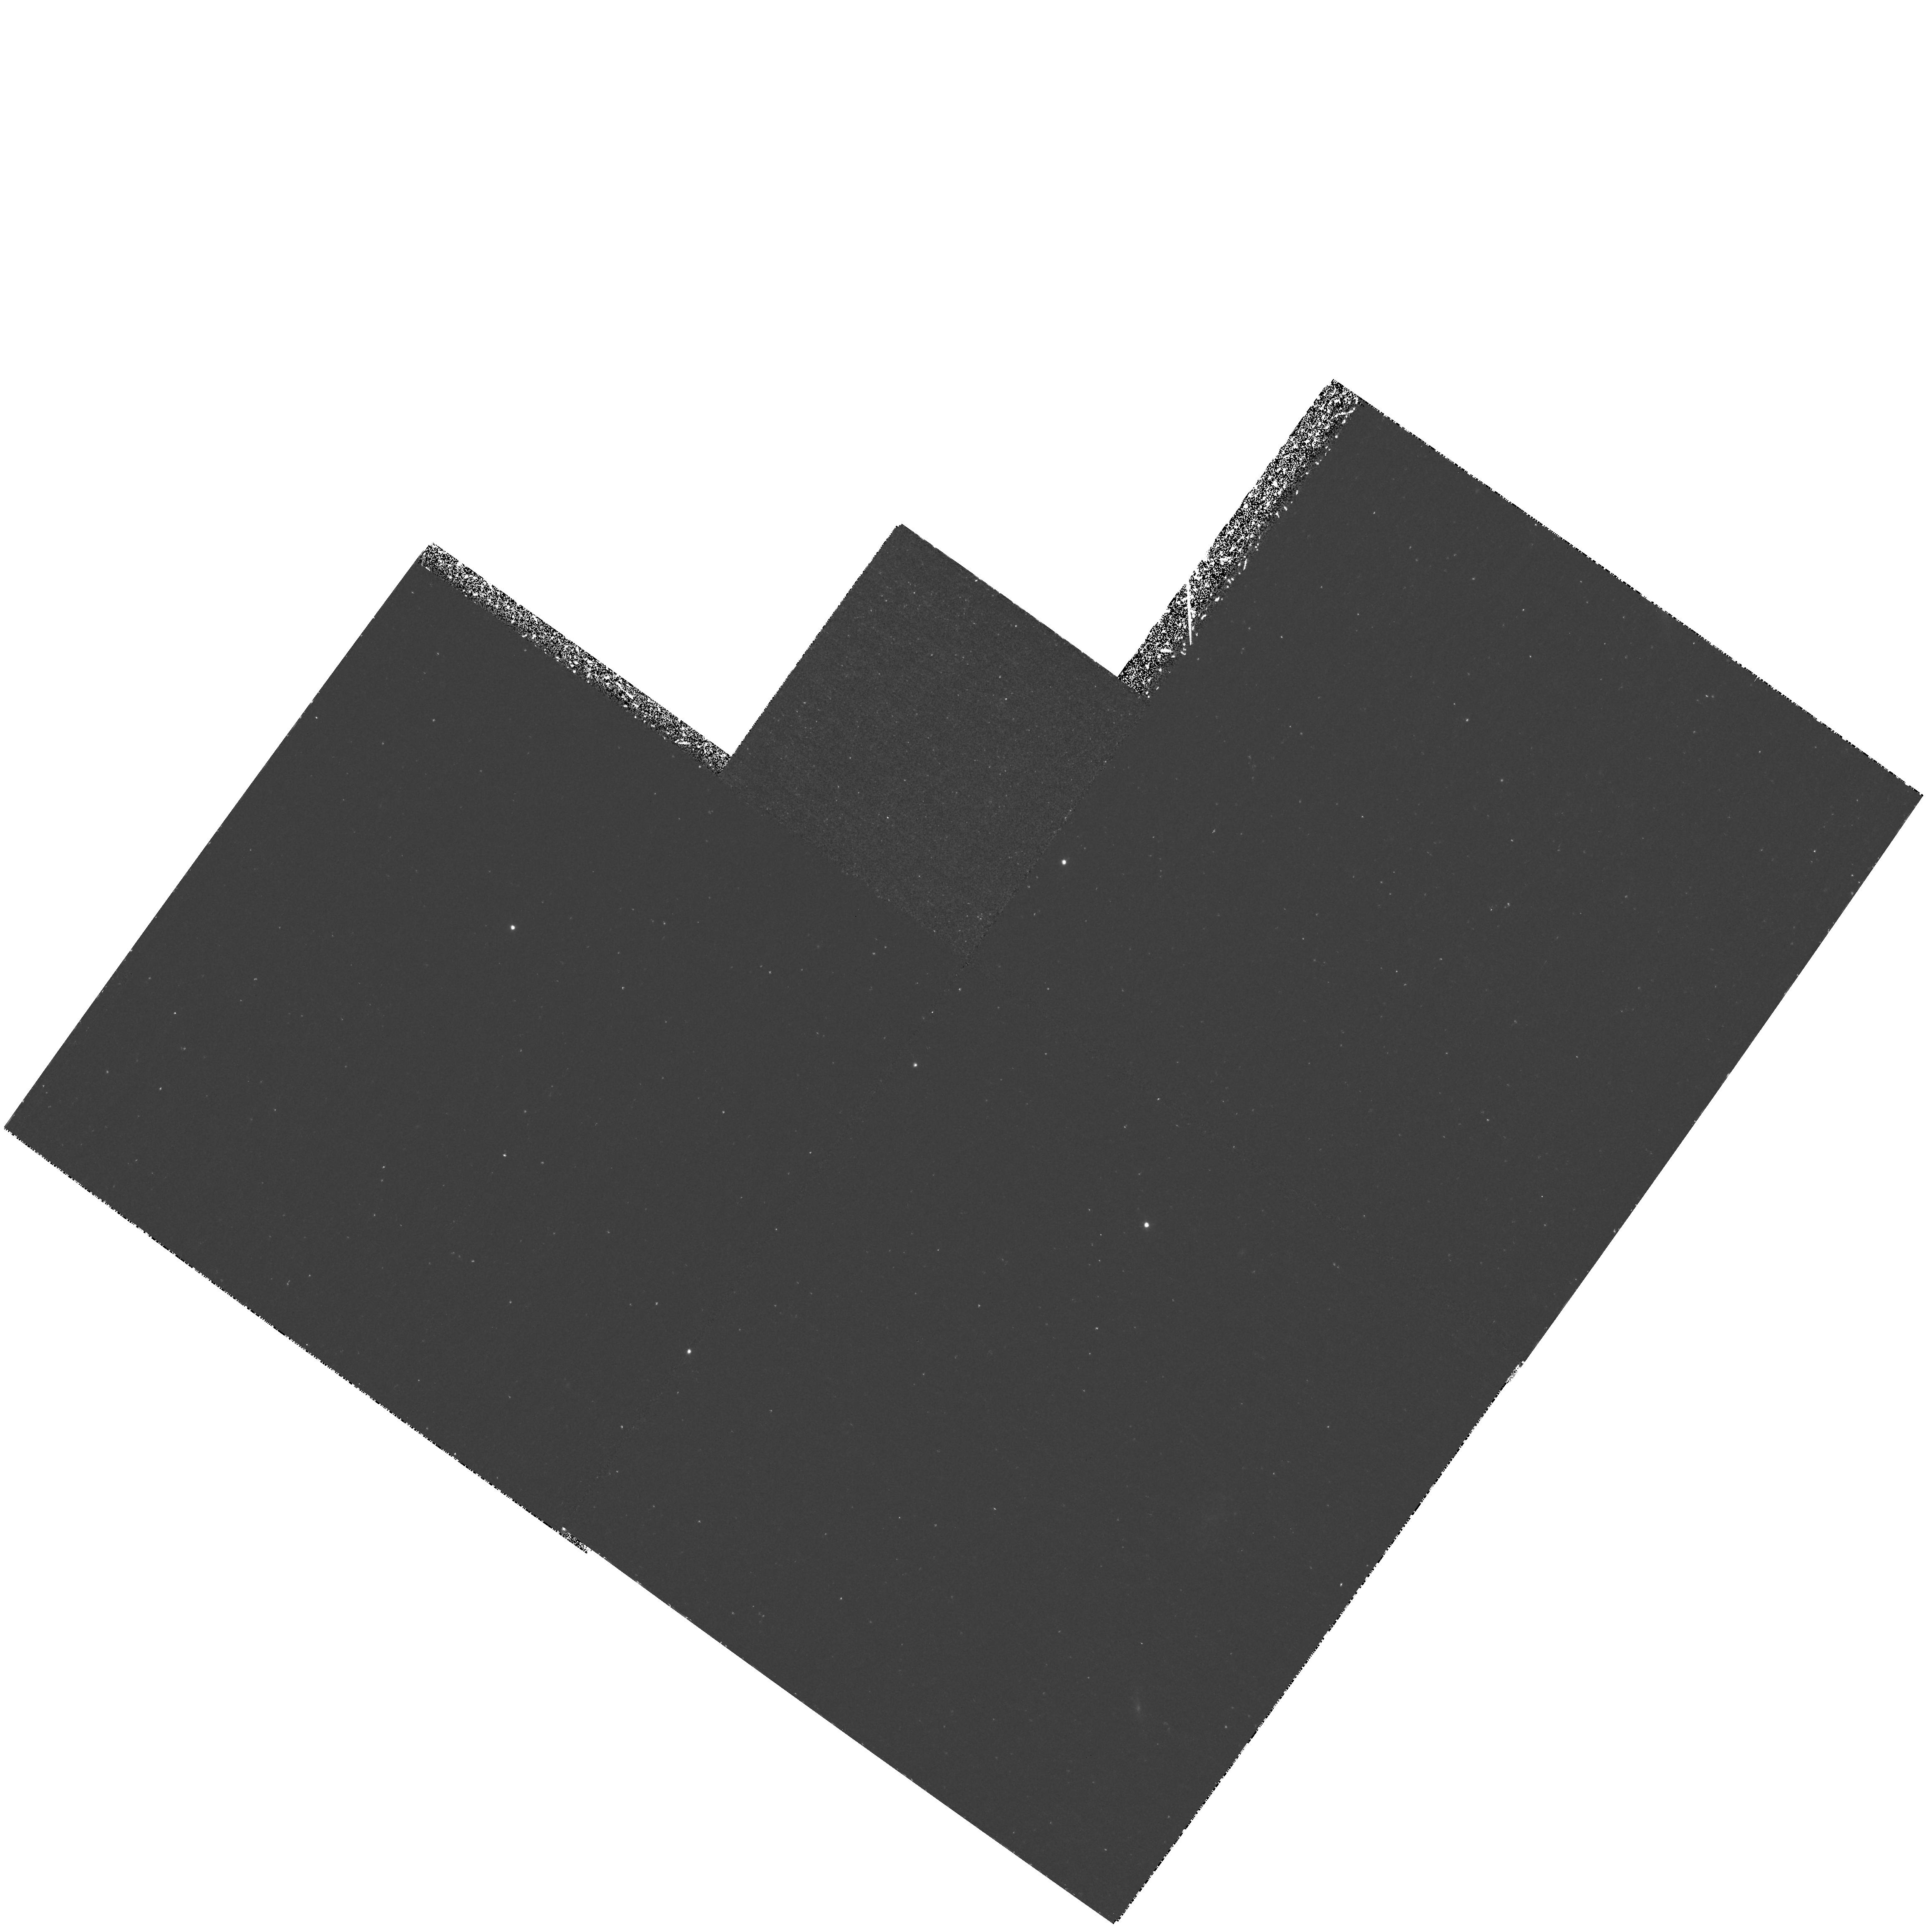
Target: GAL-CLUS-2142-4420
Instrument: WFPC2/PC
Filter: F410M
Exposure: 3.1 h
Observation ID: hst_6631_01_wfpc2_pc_f410m_u4vi01

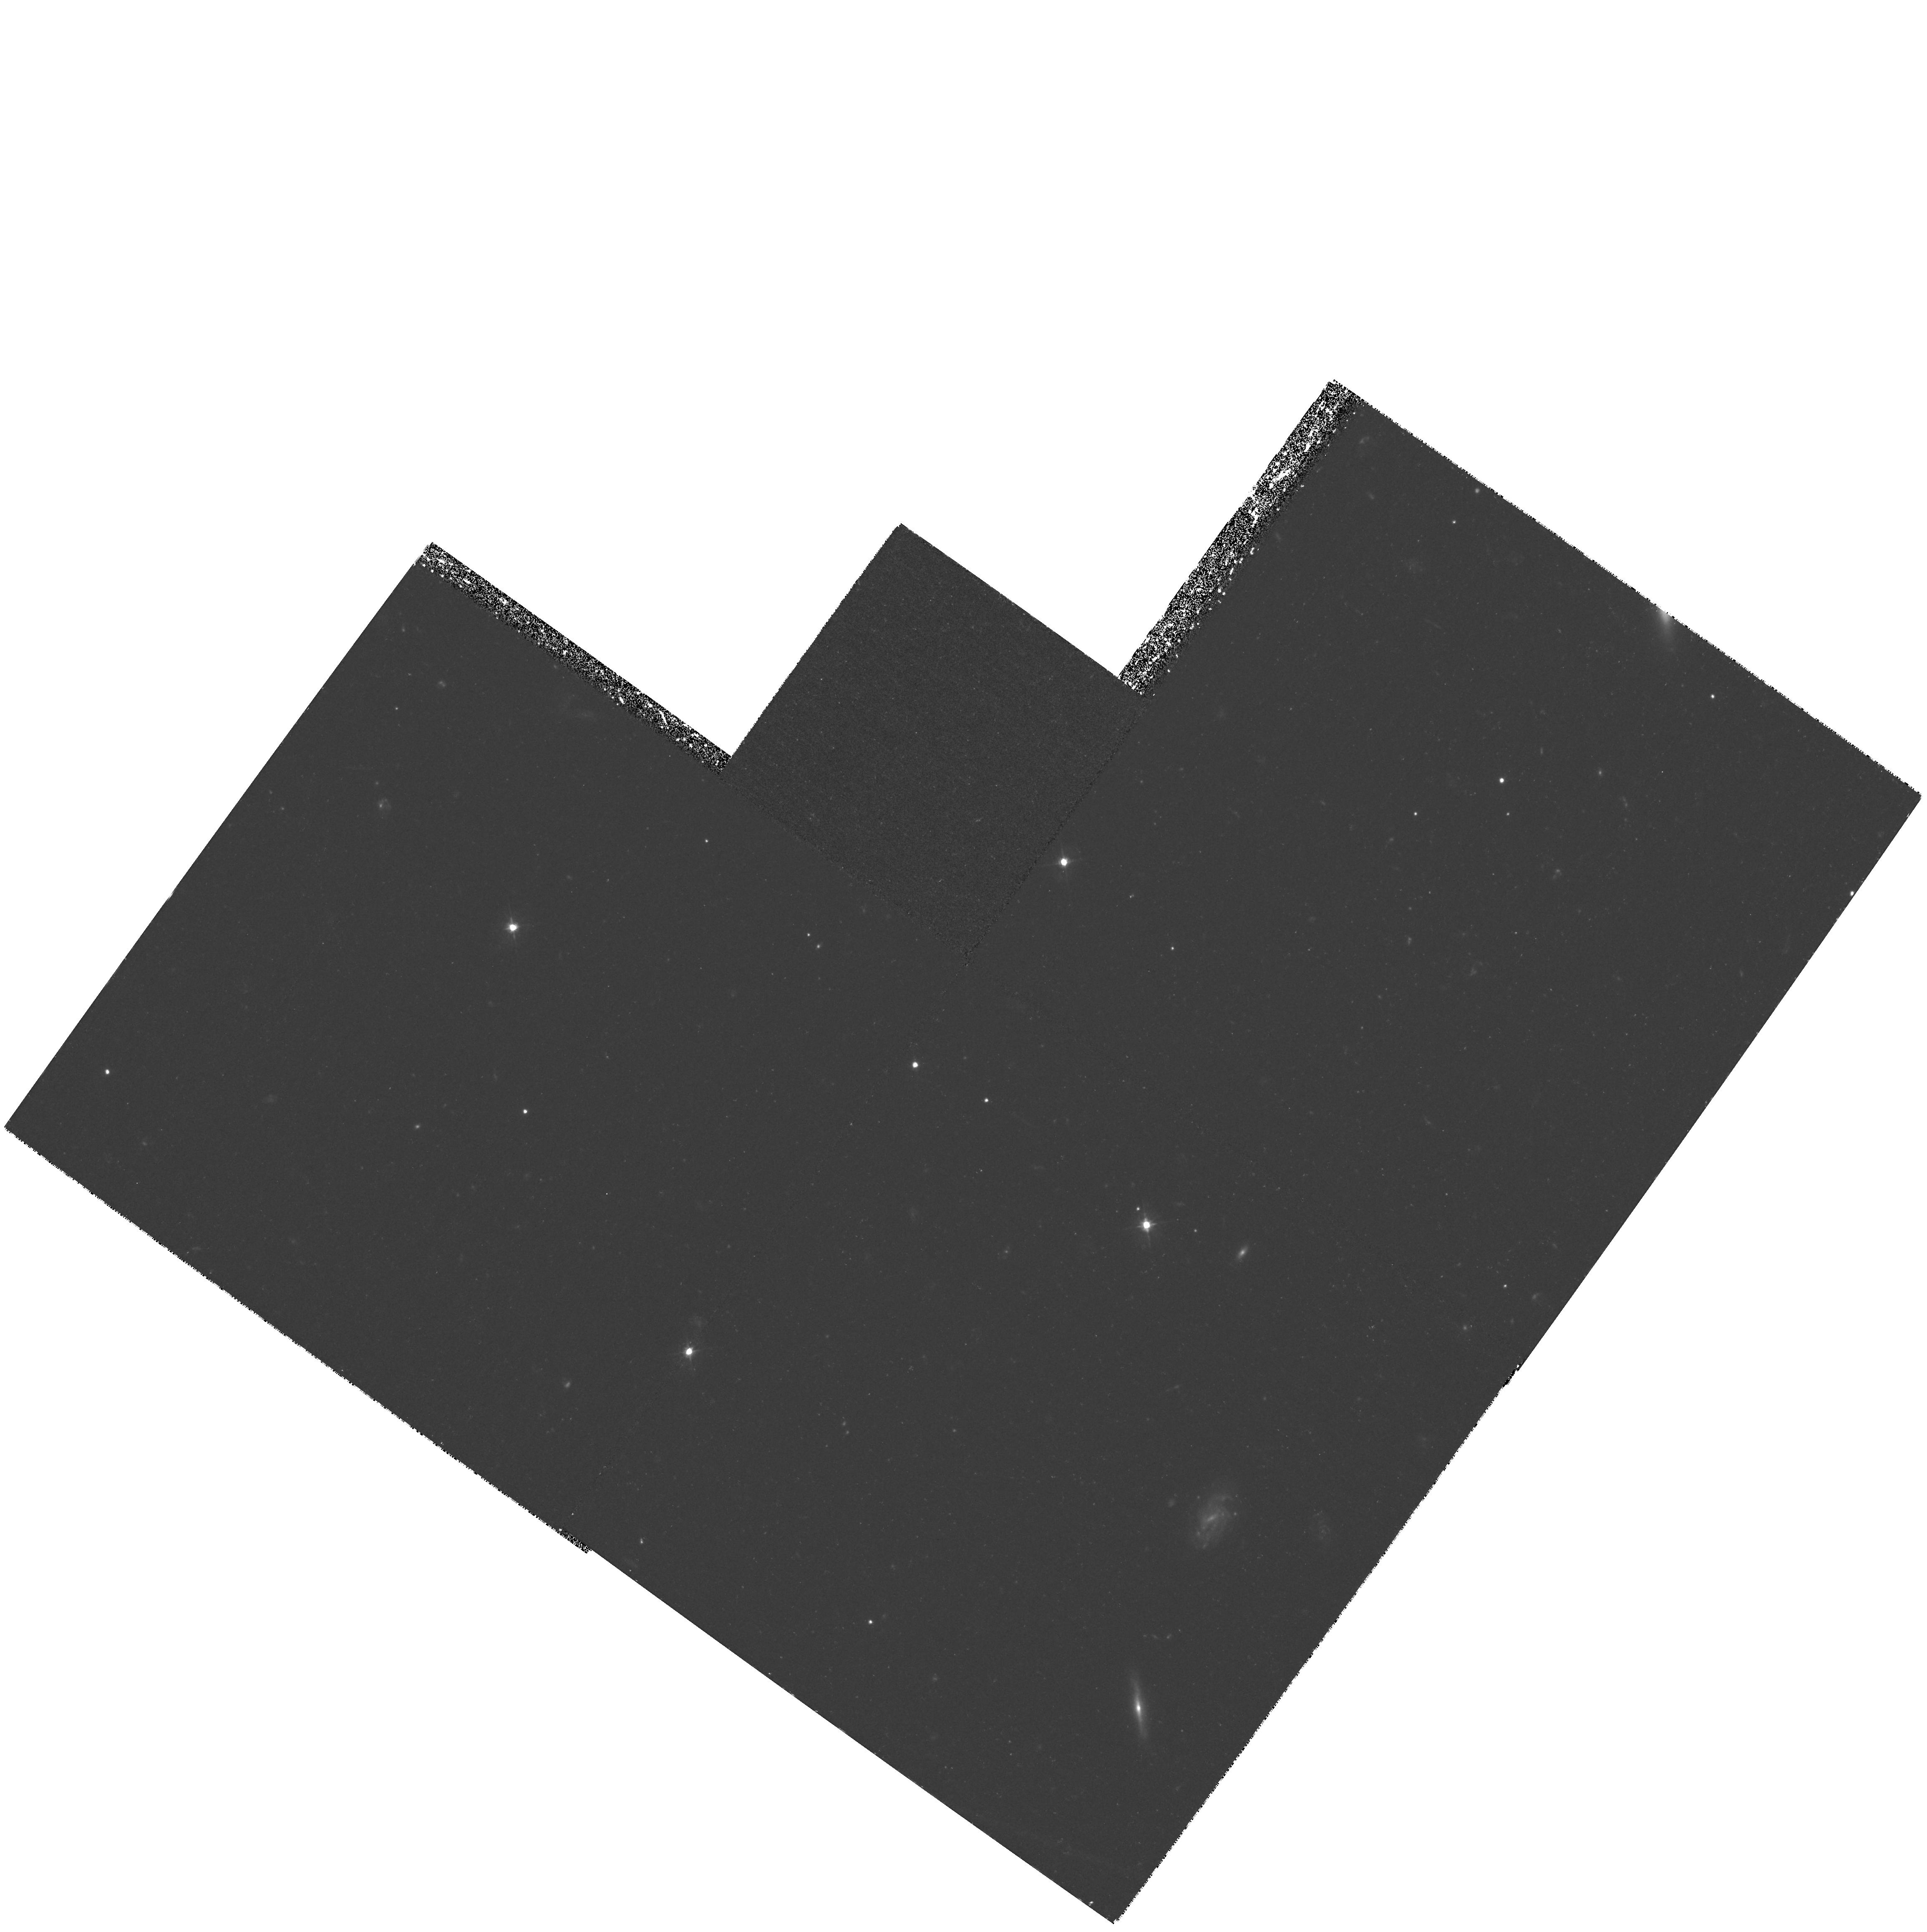
Target: GAL-CLUS-2142-4420
Instrument: WFPC2/PC
Filter: F450W
Exposure: 2.8 h
Observation ID: hst_6631_04_wfpc2_pc_f450w_u4vi04

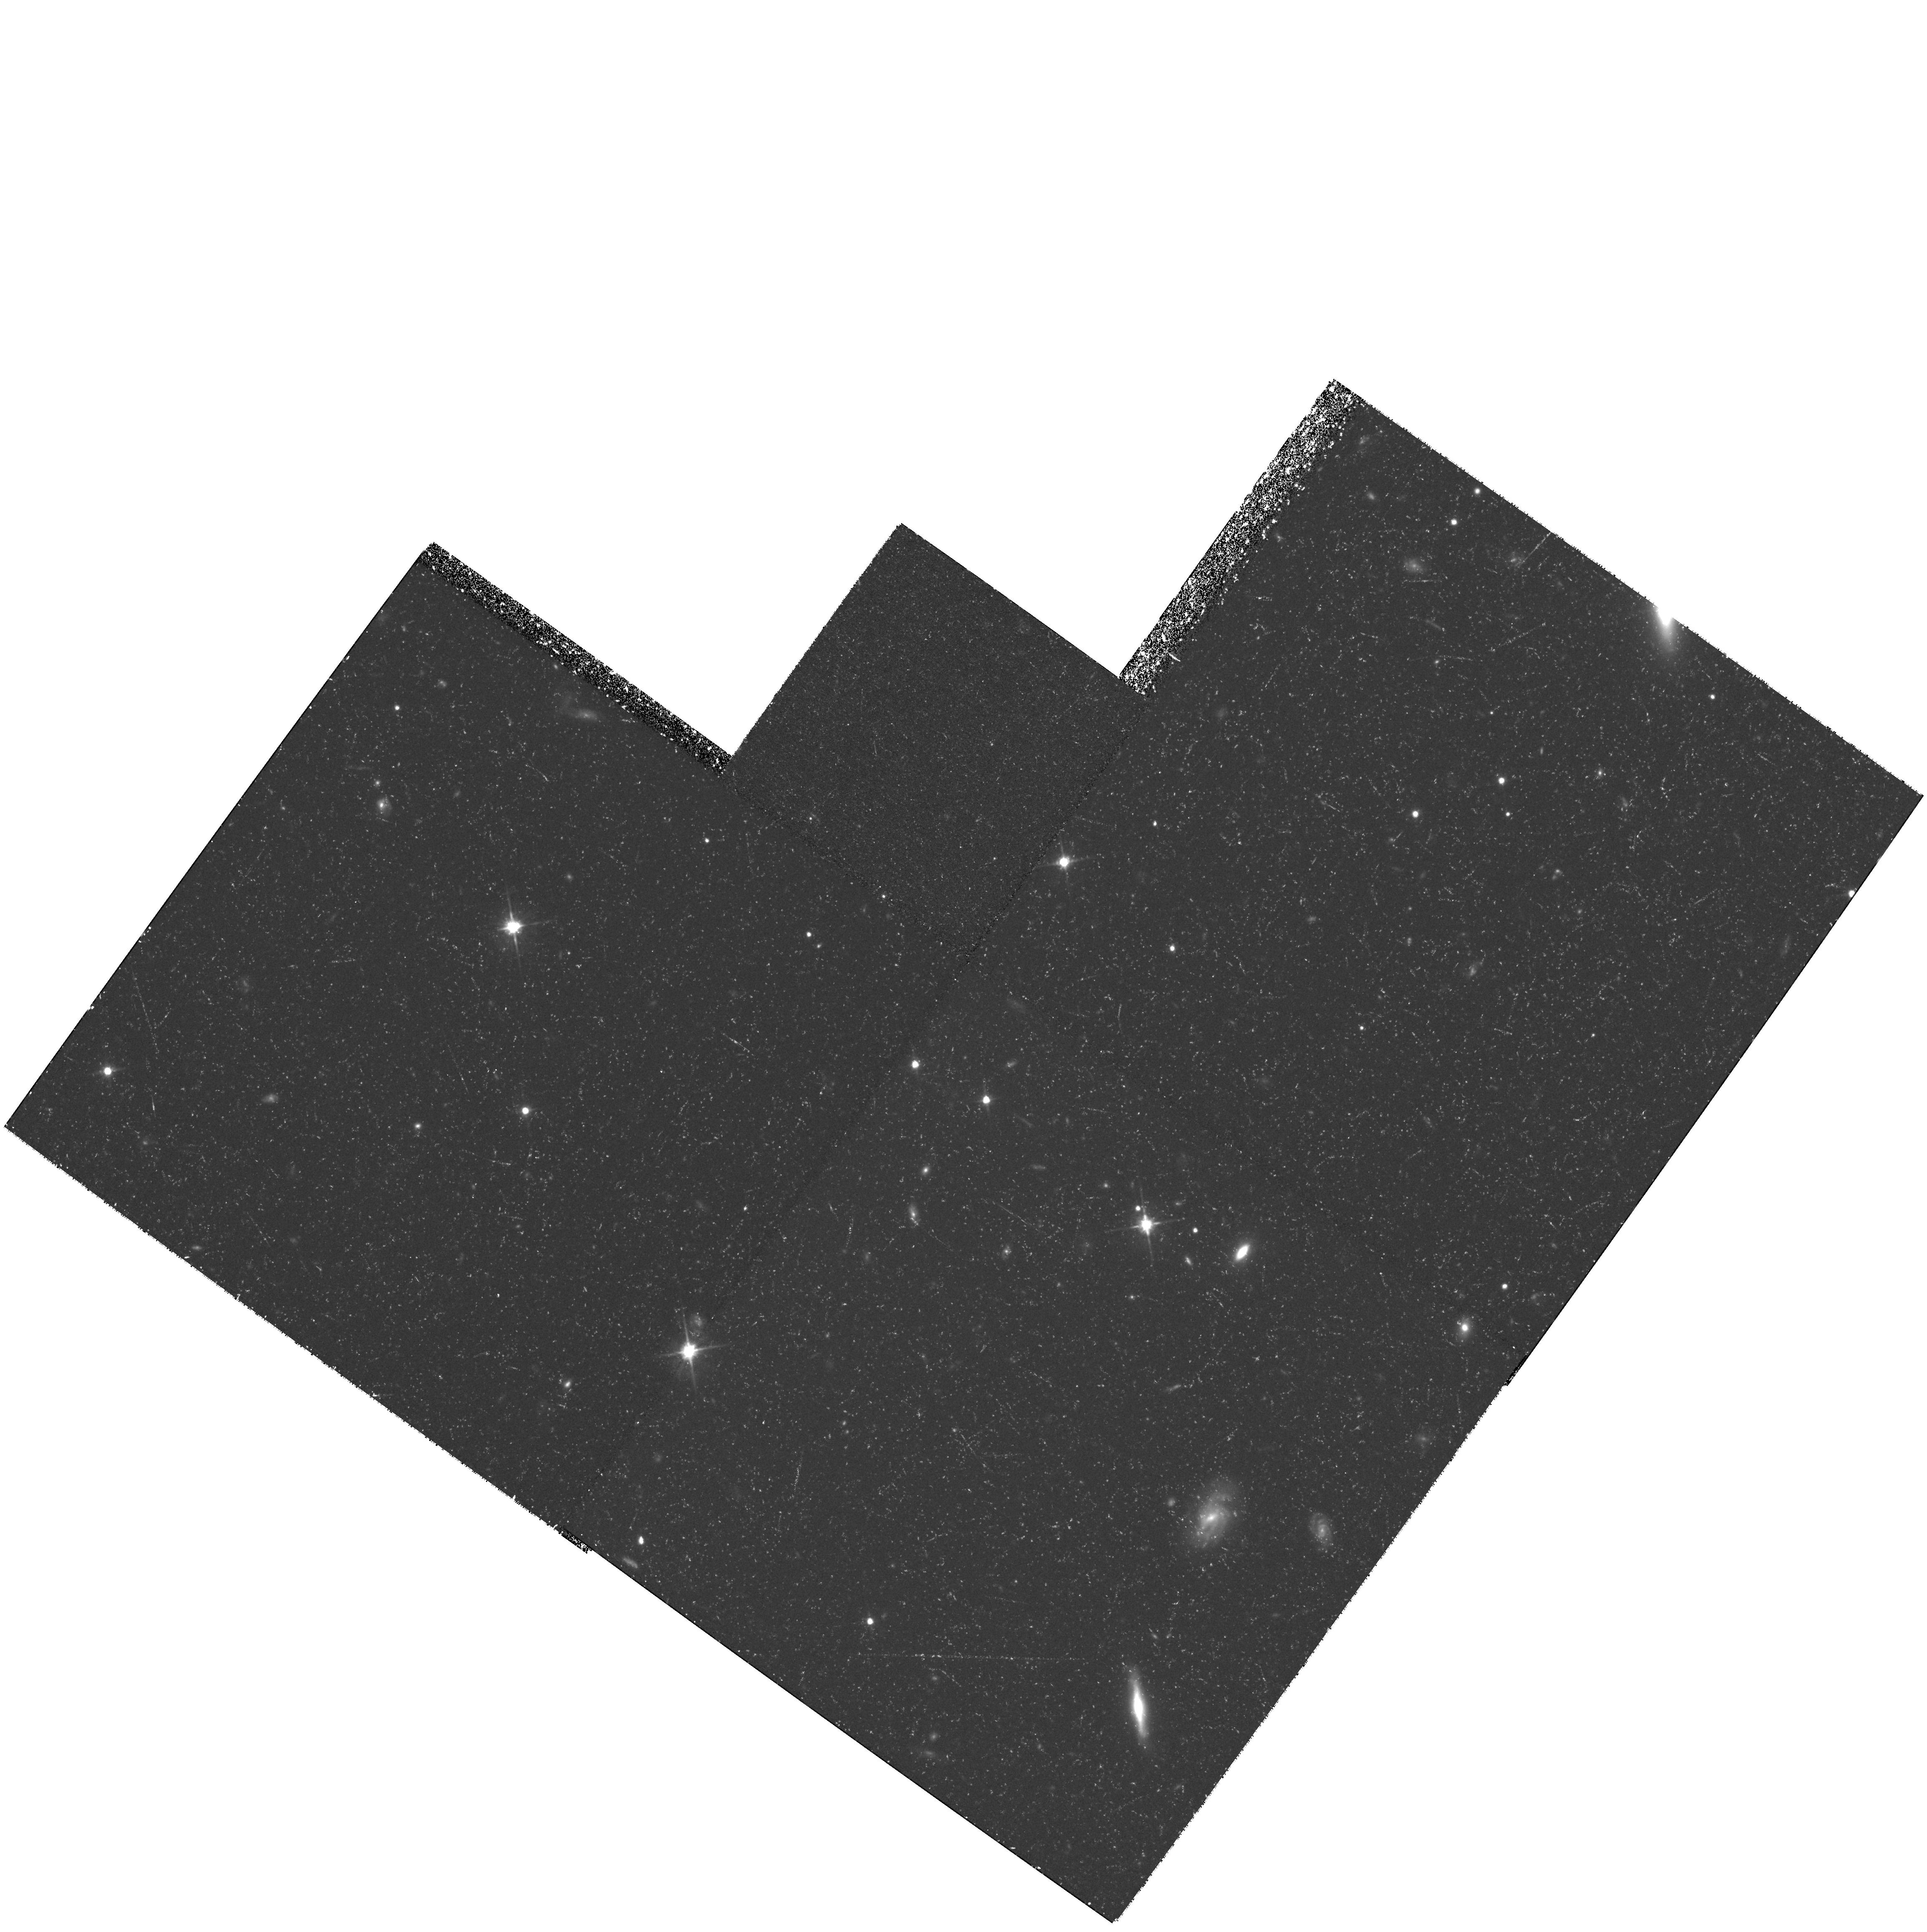
Target: GAL-CLUS-2142-4420
Instrument: WFPC2/PC
Filter: F702W
Exposure: 2 h
Observation ID: hst_6631_05_wfpc2_pc_f702w_u4vi05

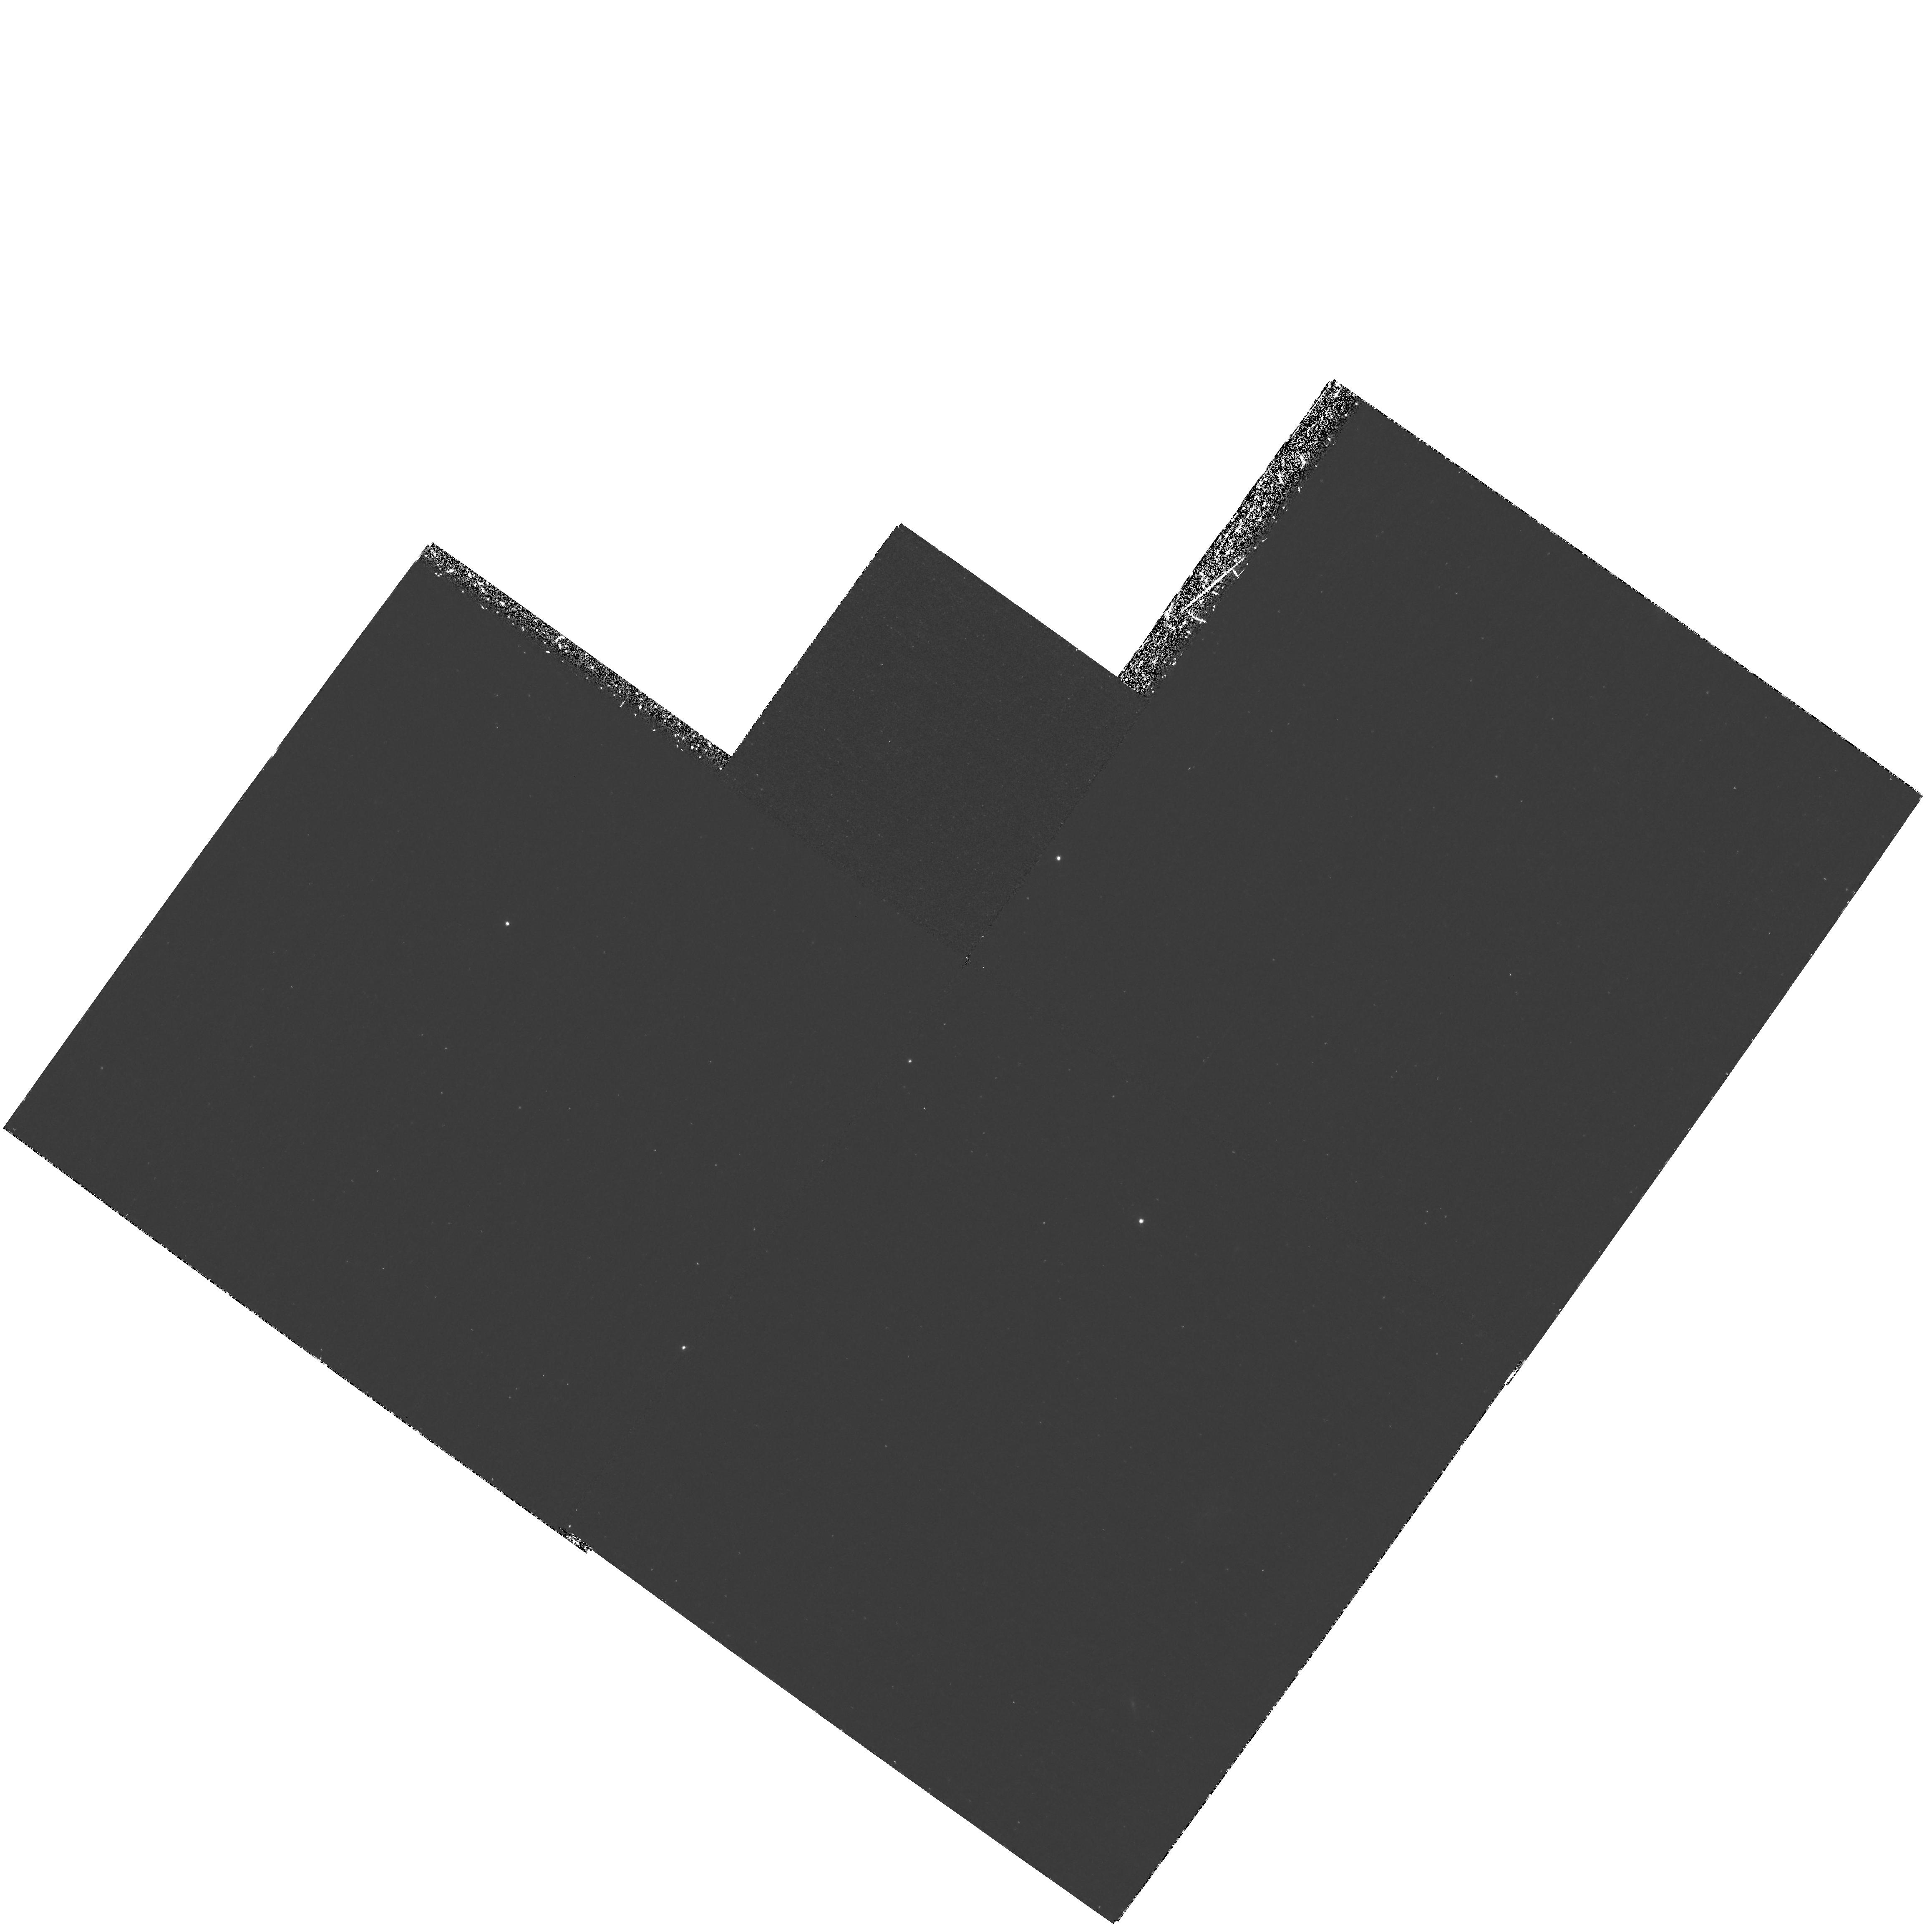
Target: GAL-CLUS-2142-4420
Instrument: WFPC2/PC
Filter: F410M
Exposure: 3.1 h
Observation ID: hst_6631_06_wfpc2_pc_f410m_u4vi06

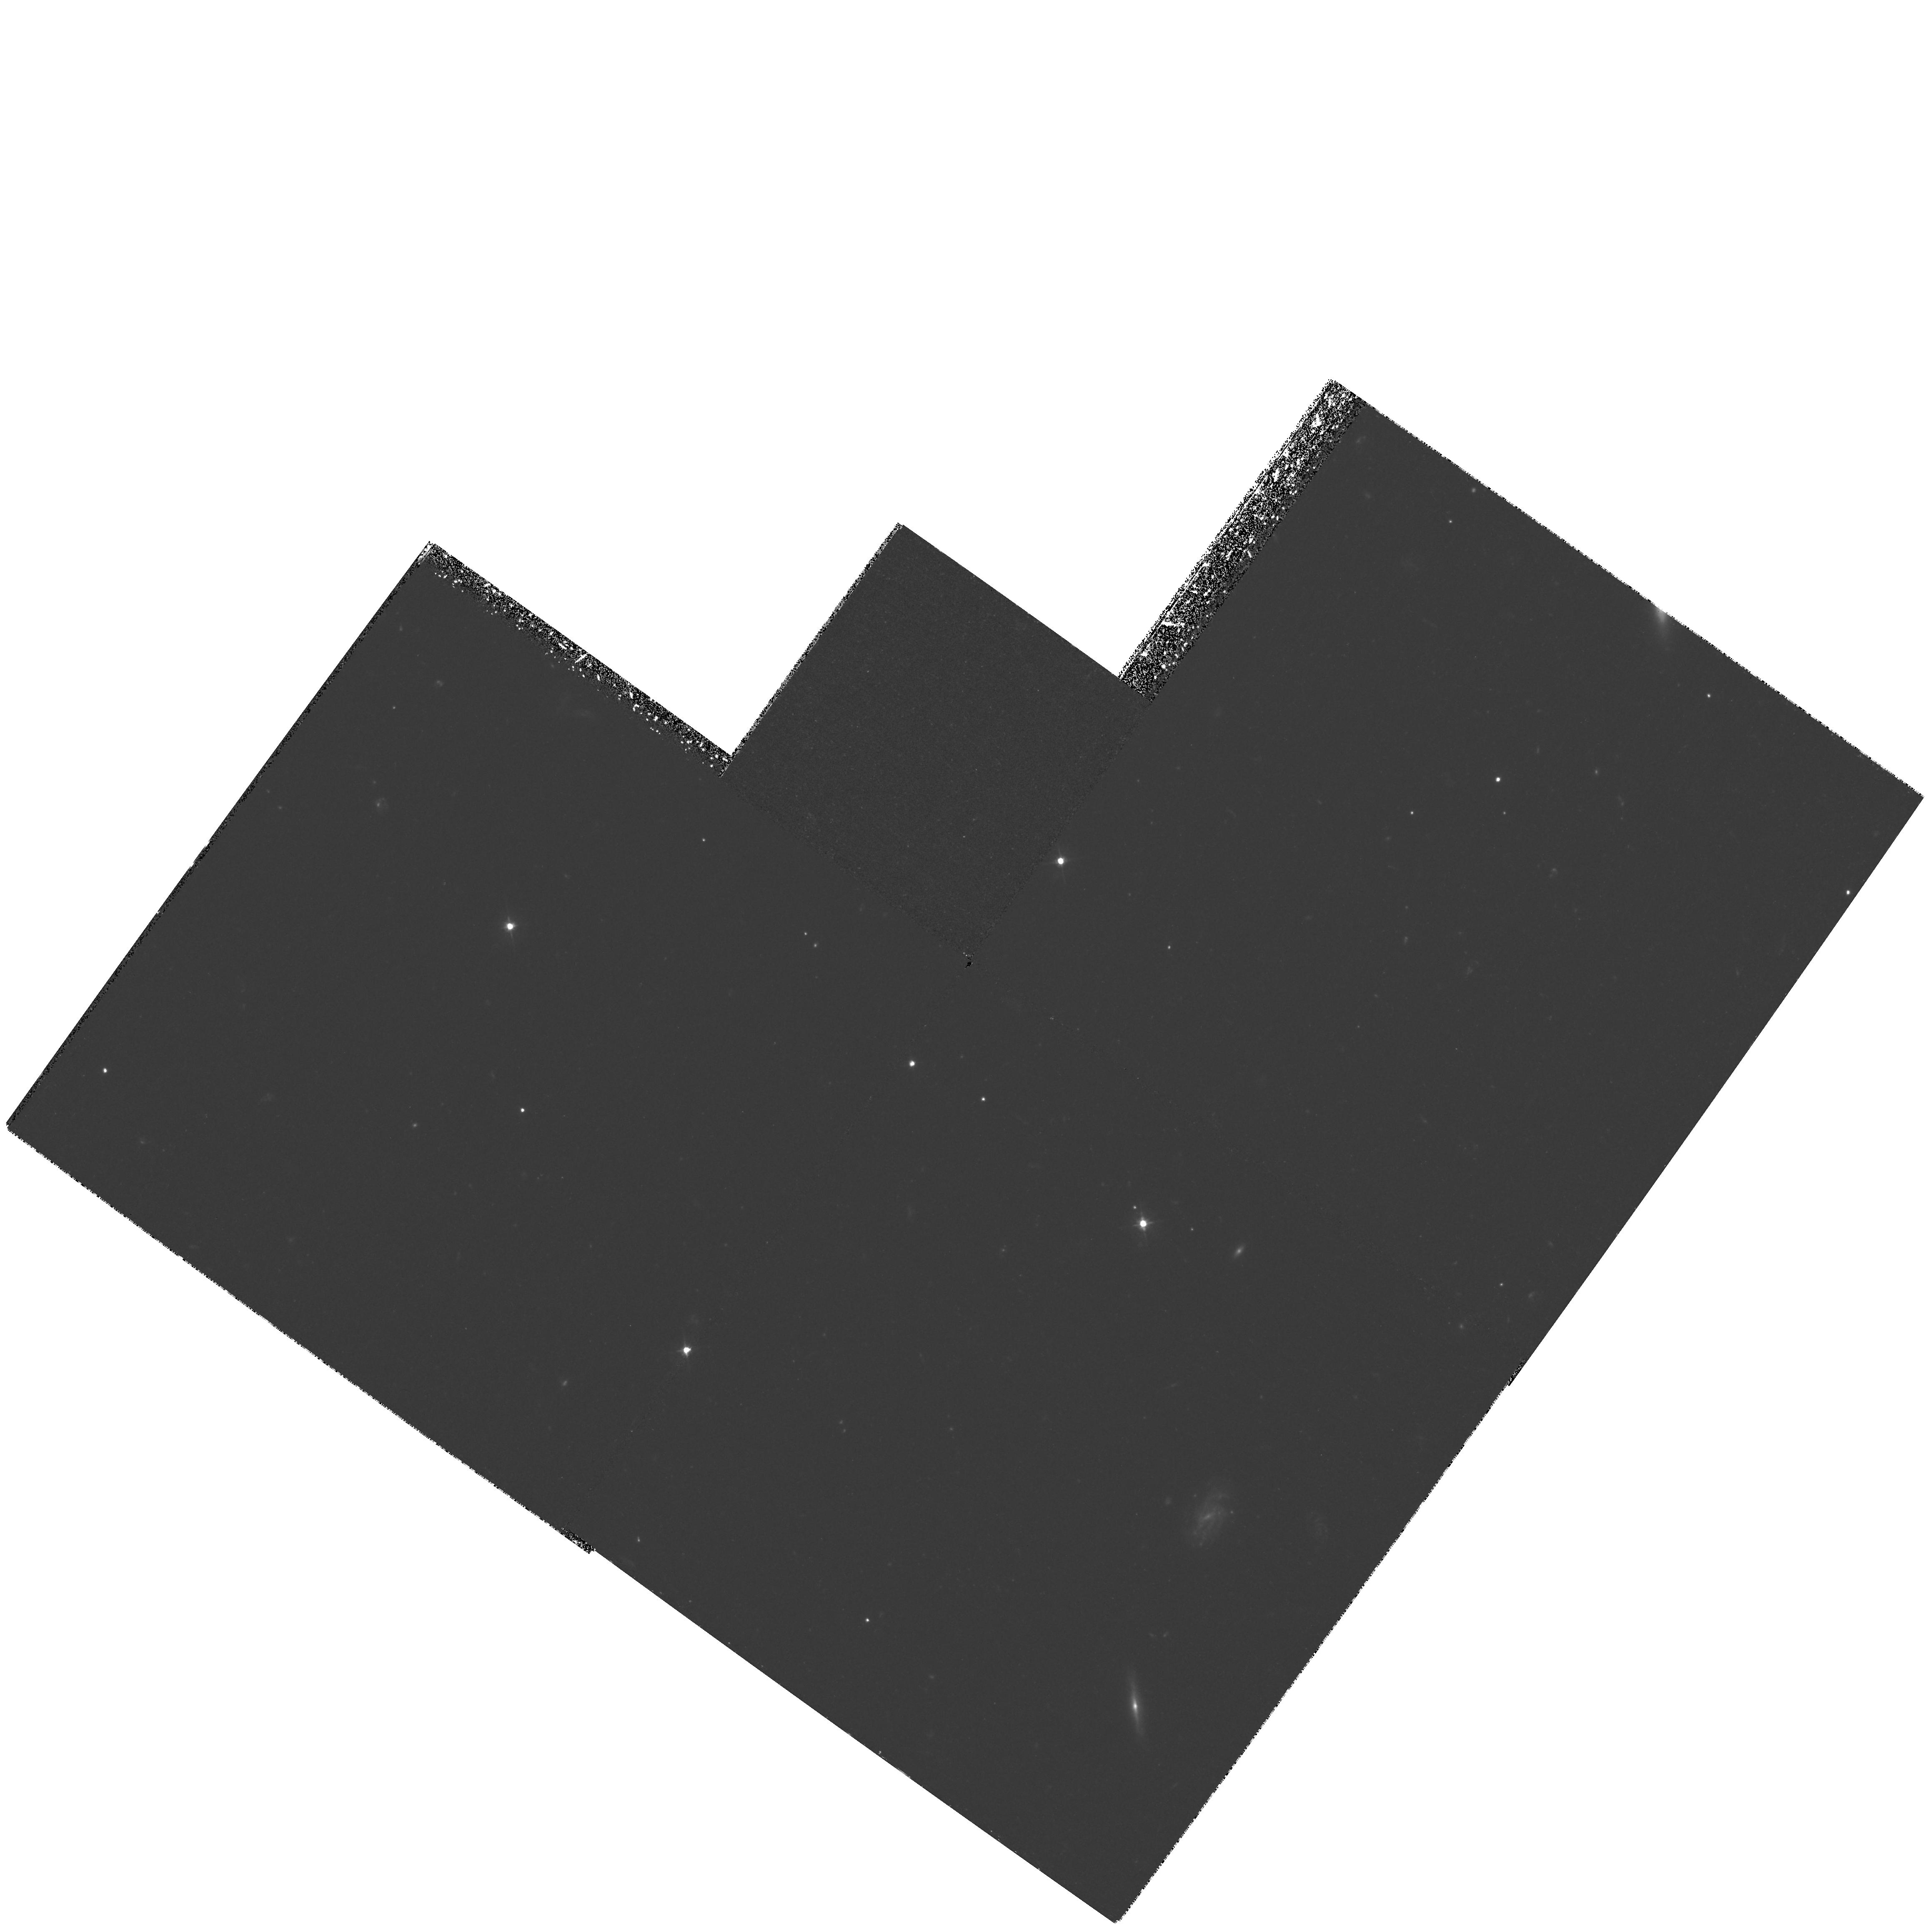
Target: GAL-CLUS-2142-4420
Instrument: WFPC2/PC
Filter: F450W
Exposure: 2.8 h
Observation ID: hst_6631_09_wfpc2_pc_f450w_u4vi09

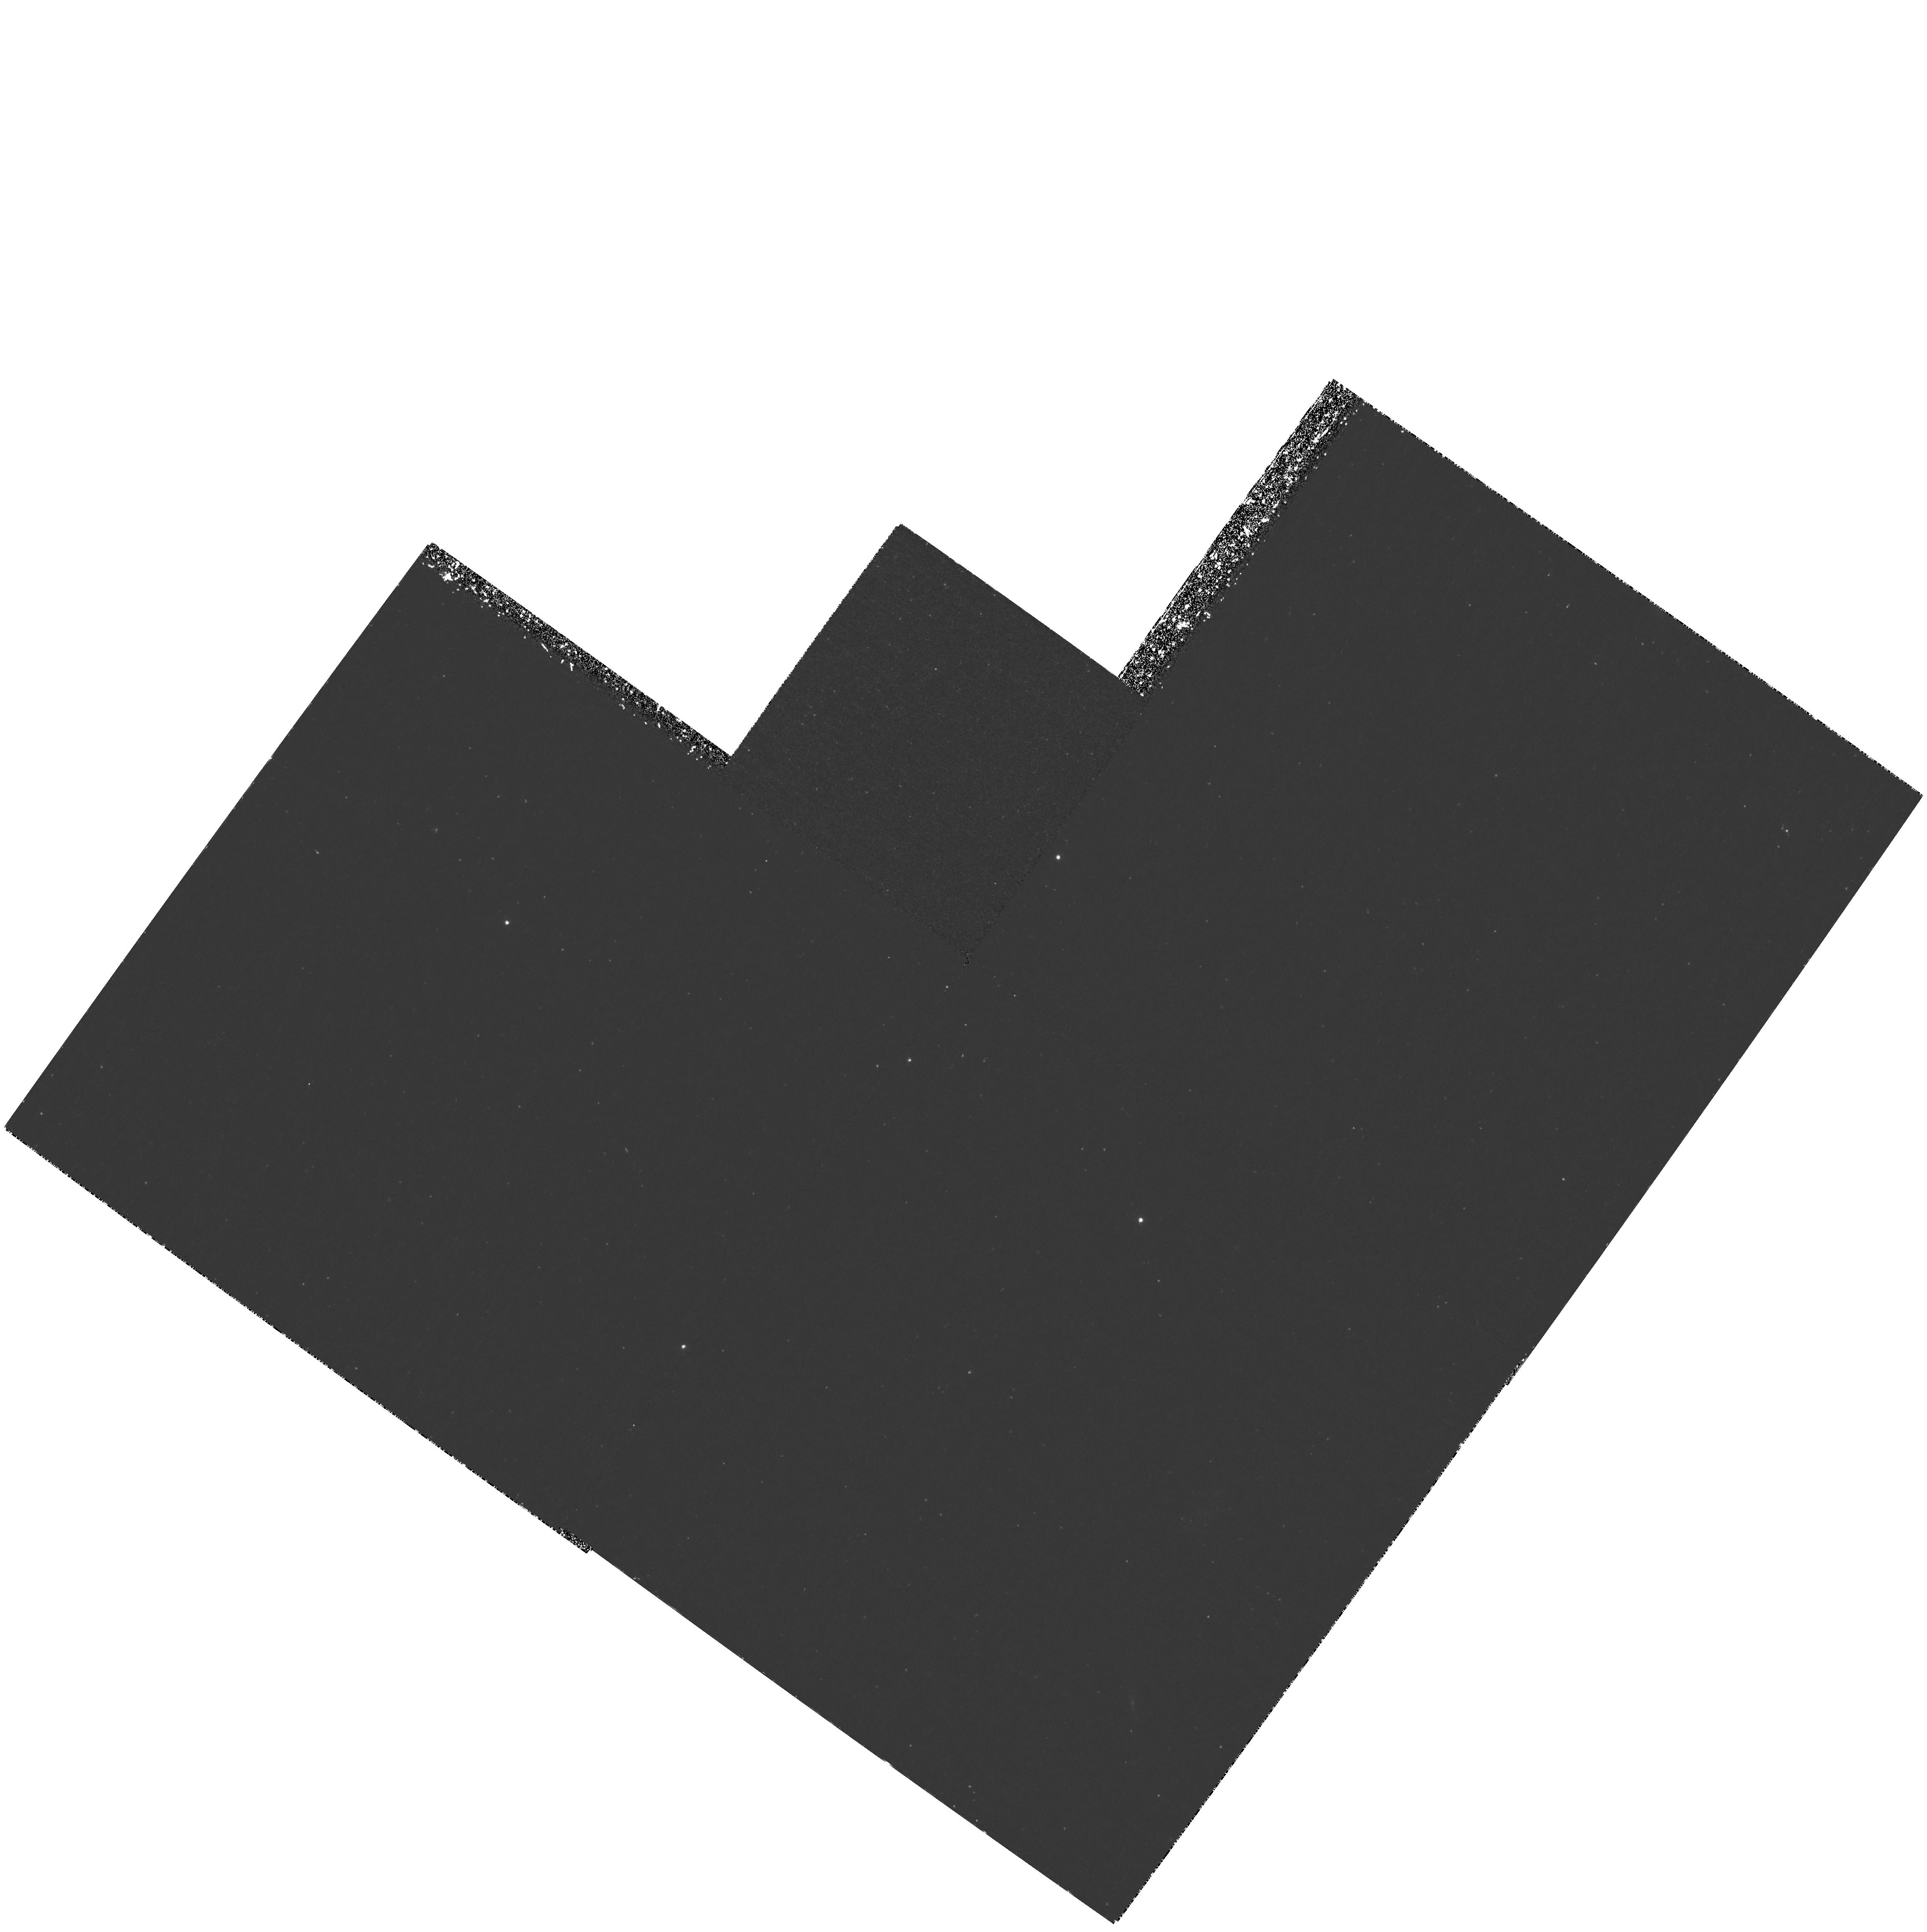
Target: GAL-CLUS-2142-4420
Instrument: WFPC2/PC
Filter: F410M
Exposure: 3.1 h
Observation ID: hst_6631_08_wfpc2_pc_f410m_u4vi08

Imaging a Cluster of Galaxies at Redshift 2.38 (PI: Francis, Paul)

We have discovered ~ 8 galaxies at redshift 2.38, forming what we believe to be a rich galaxy cluster in the early stages of formation. A sub-set of ~ 4 galaxies within the cluster form a very compact (< 100 kpc) galaxy group and may be merging to form a giant elliptical galaxy. This proto- elliptical is embedded in an extended, Ly-Alpha emitting, lumpy cloud of gas and dust, which is probably responsible for a complex of Lyman-limit absorption systems in the spectrum of a background QSO. We propose to image the cluster both in broad-band colours and in Ly -Alpha. These images will allow us to search for compact starbursts, which we hypothesise are responsible for the presence of dust in the extended gaseous cloud surrounding the proto-elliptical. The detailed morphology of the Ly-Alpha emission will tell us about the distribution of dust and gas, and their interaction with the stellar population. The colours, sizes and morphologies of the galaxies will give us a picture of n ew-born cluster ellipticals.